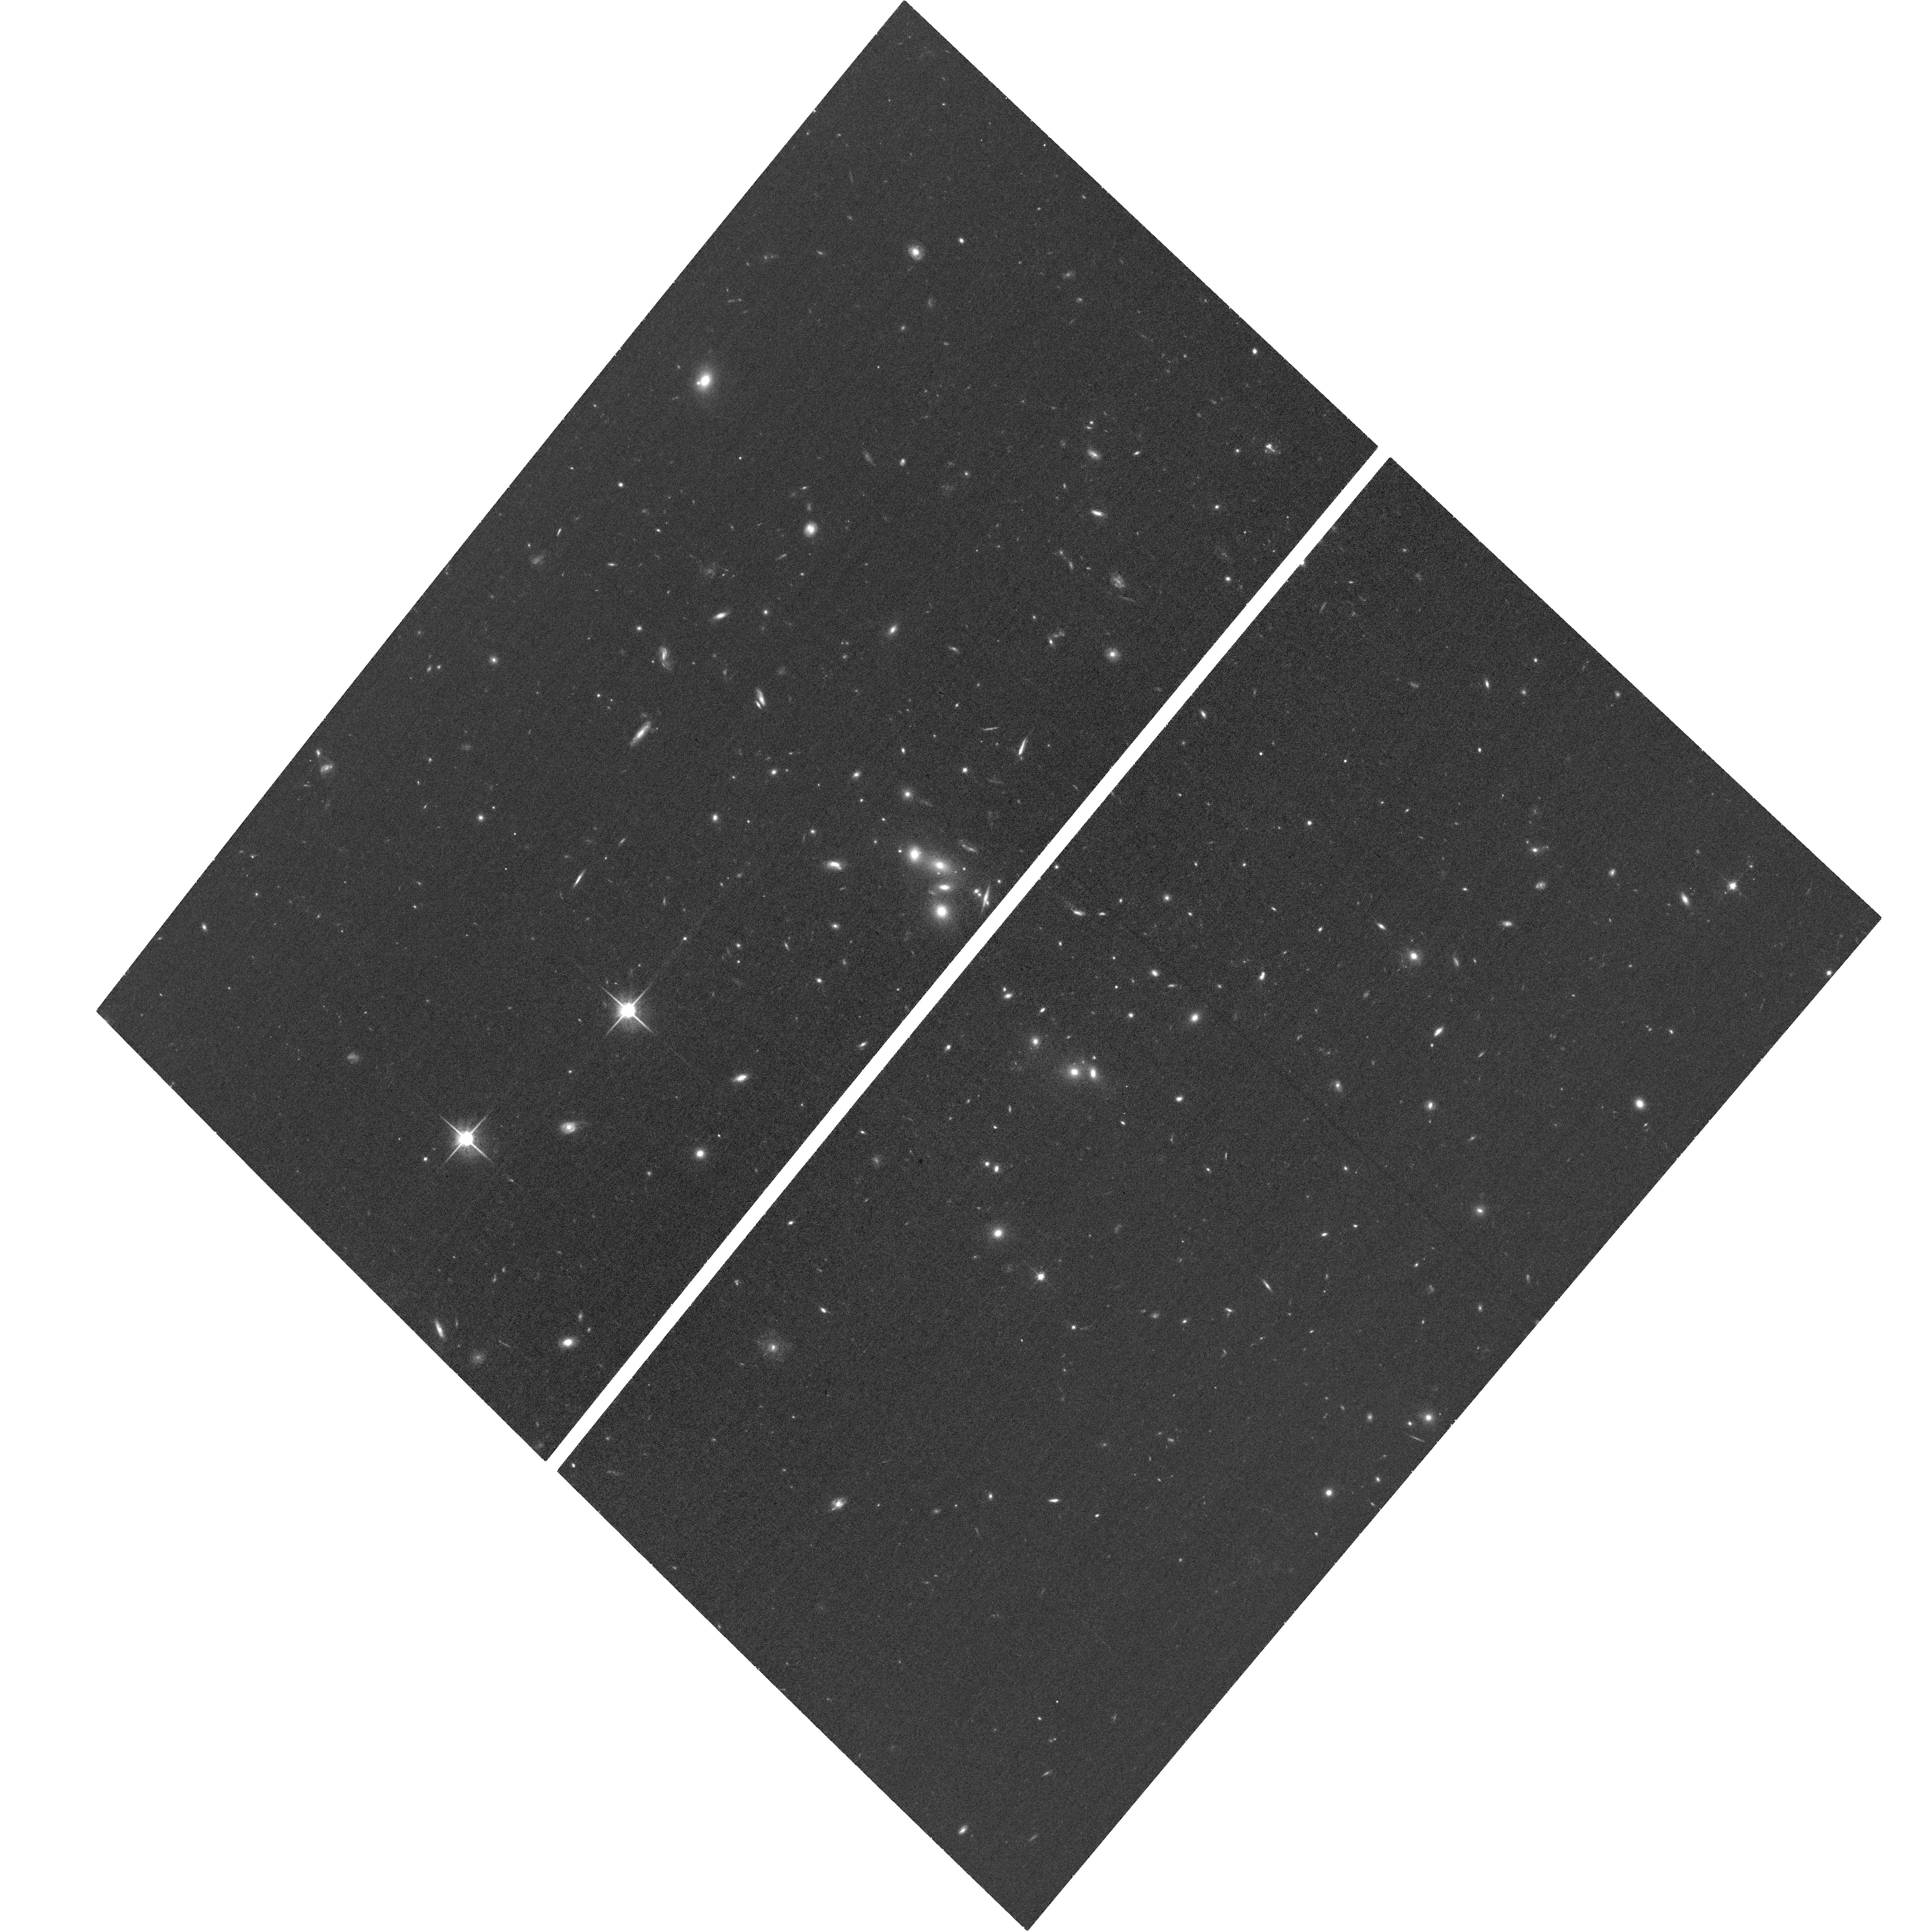
Target: SPT-DROPOUT-0216
Instrument: ACS/WFC
Filter: F814W
Exposure: 35 min
Observation ID: hst_17084_a2_acs_wfc_f814w_jez7a2

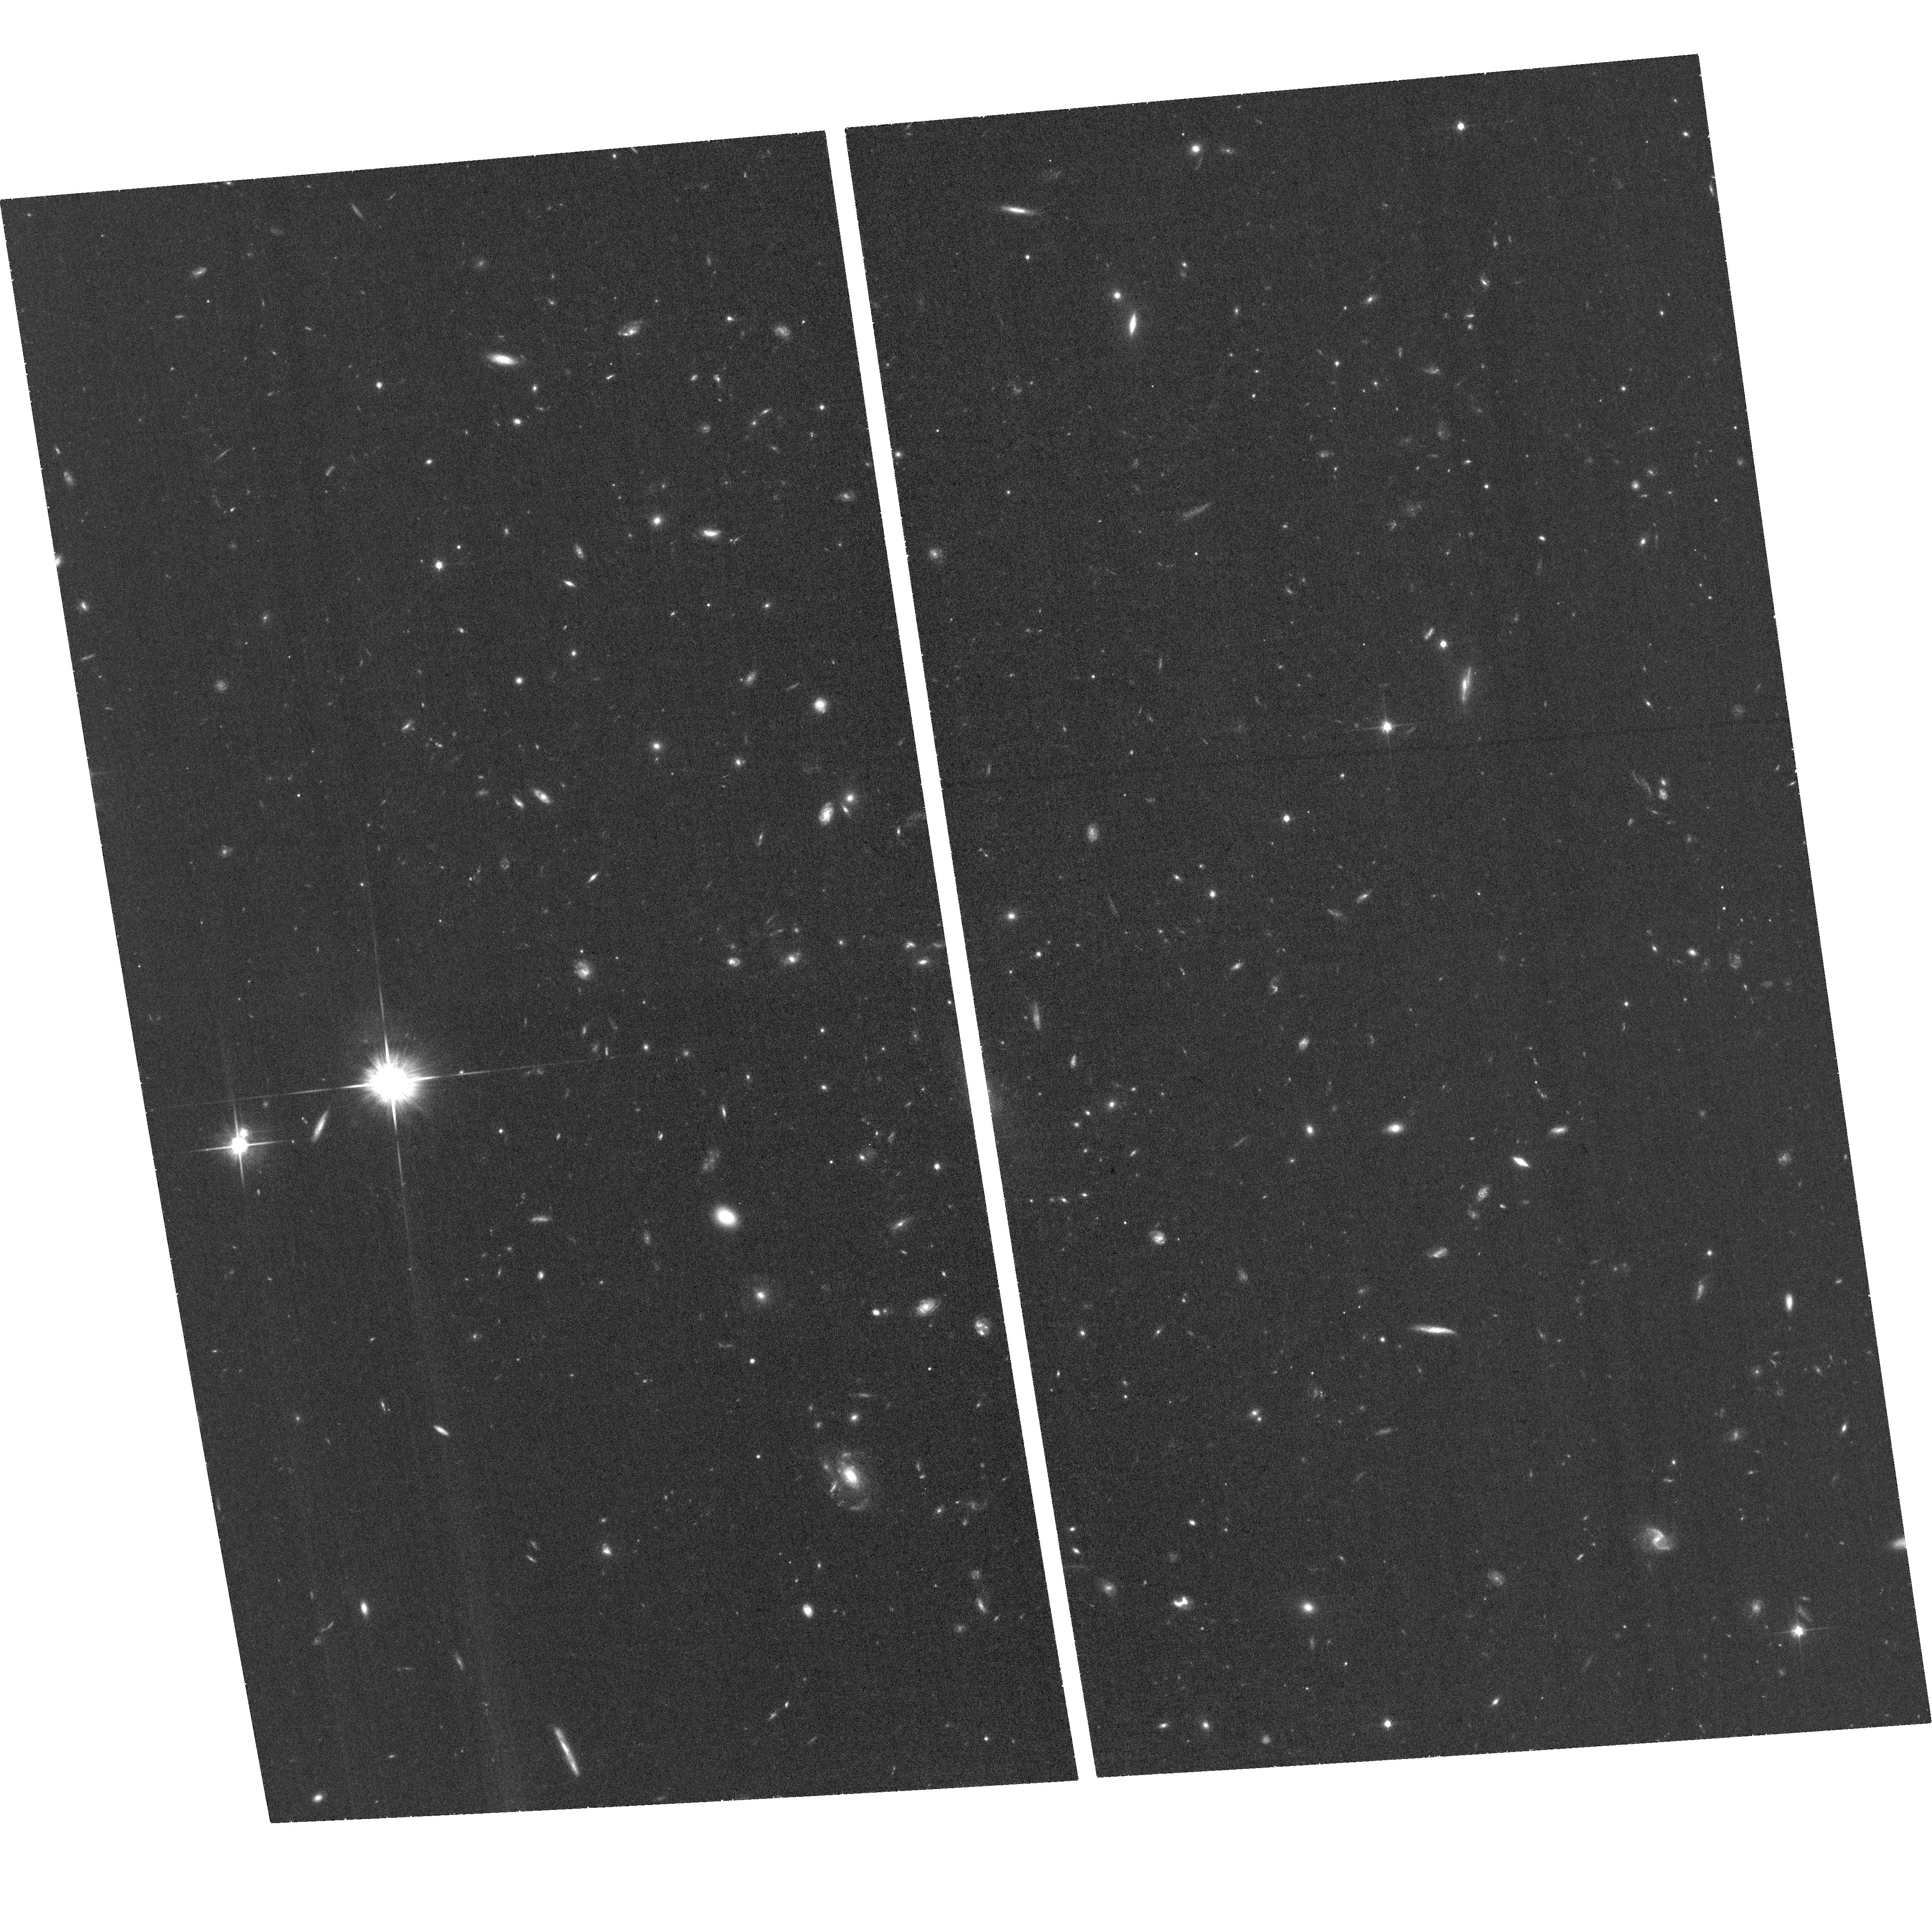
Target: SPT-DROPOUT-0304
Instrument: ACS/WFC
Filter: F814W
Exposure: 37 min
Observation ID: hst_17084_a1_acs_wfc_f814w_jez7a1

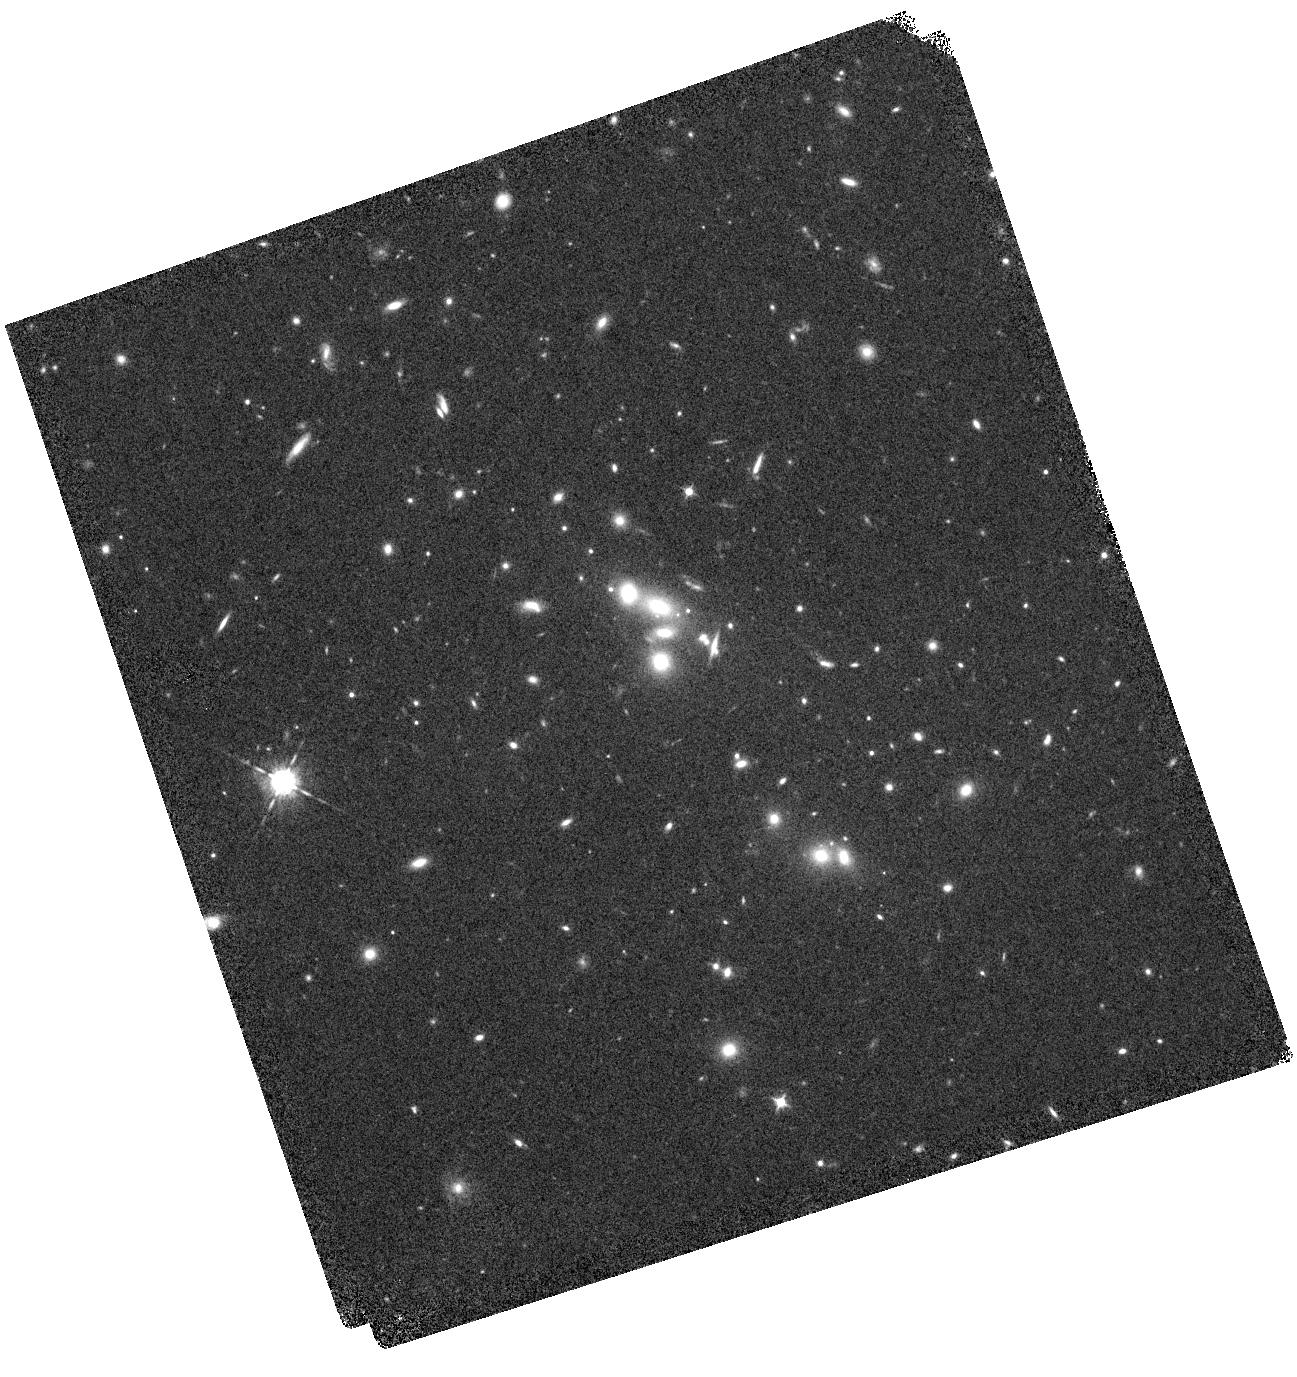
Target: SPT-DROPOUT-0216
Instrument: WFC3/IR
Filter: F098M
Exposure: 24 min
Observation ID: hst_17084_02_wfc3_ir_f098m_iez702

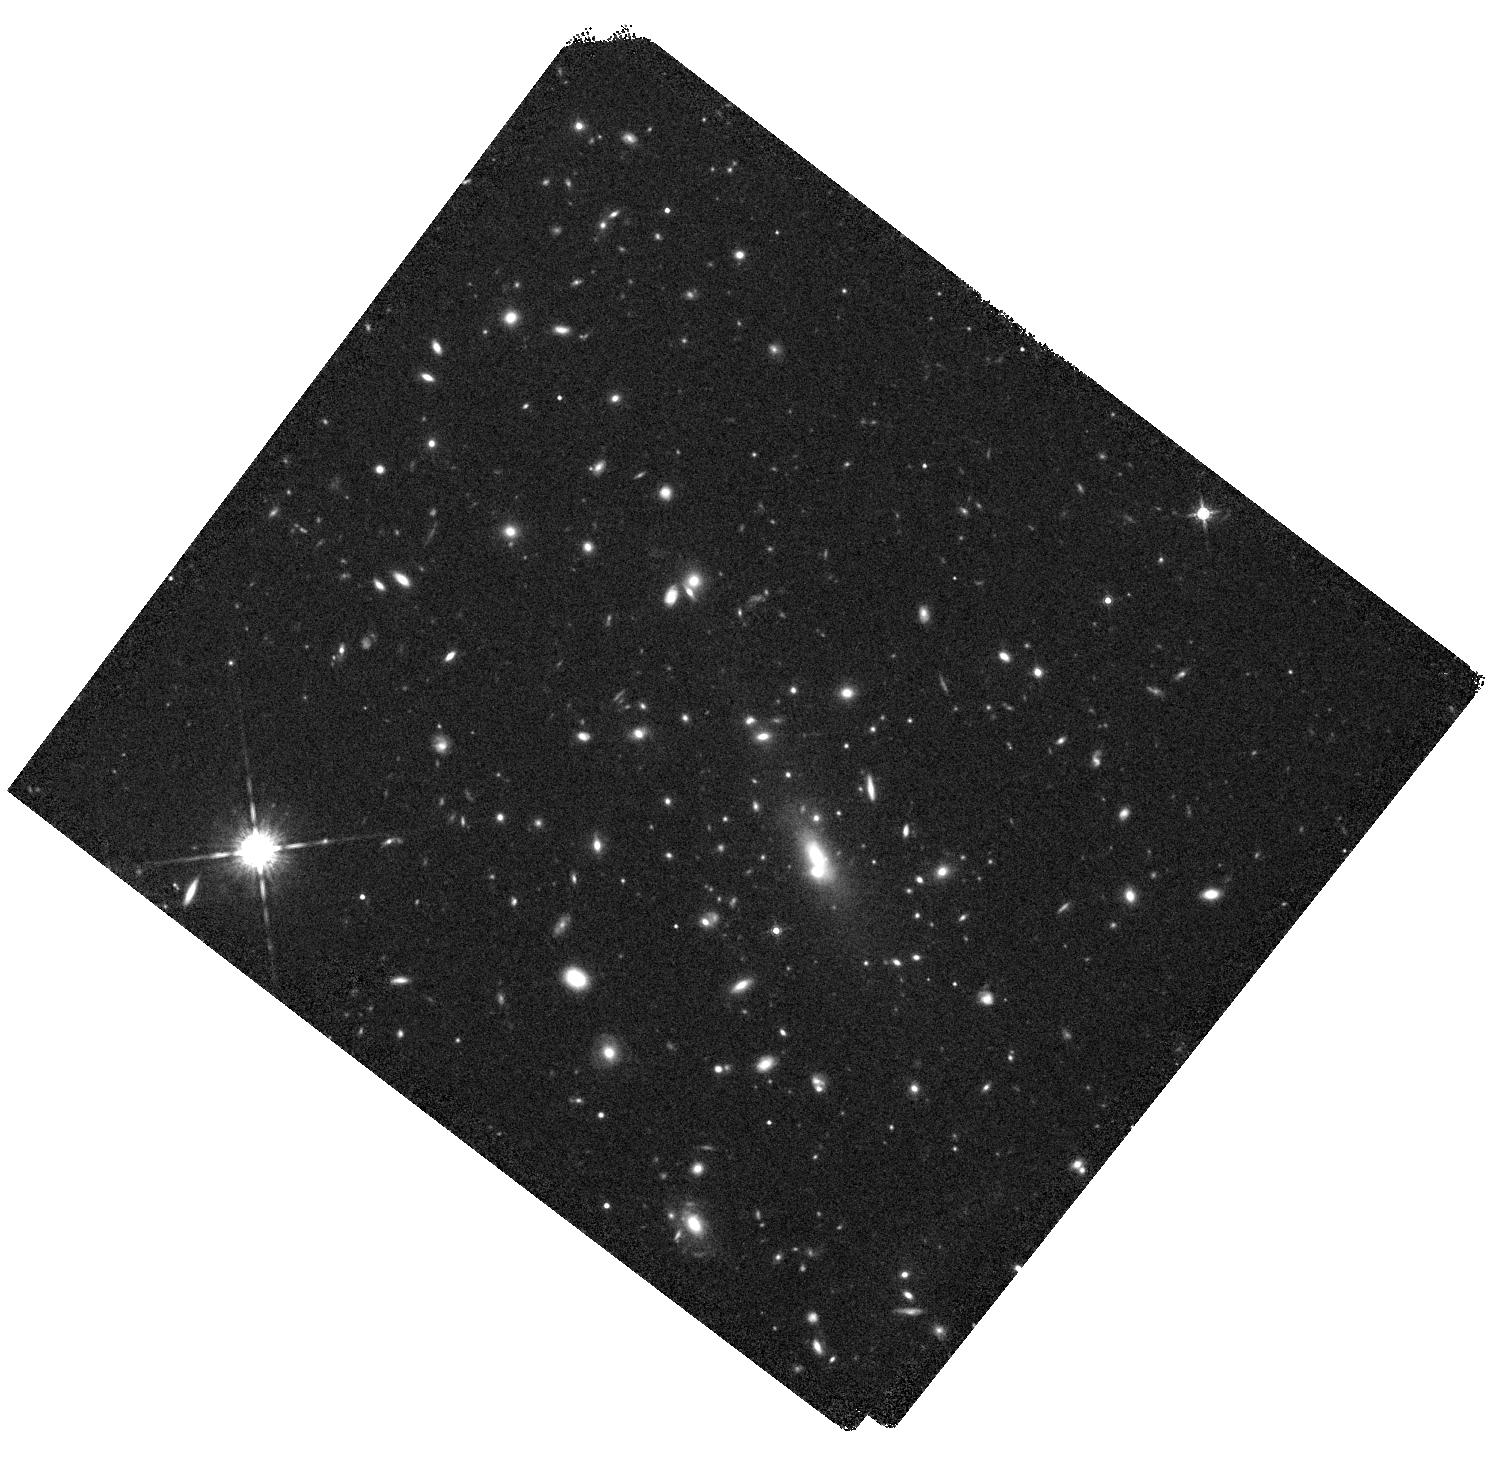
Target: SPT-DROPOUT-0304
Instrument: WFC3/IR
Filter: F160W
Exposure: 15 min
Observation ID: hst_17084_01_wfc3_ir_f160w_iez701

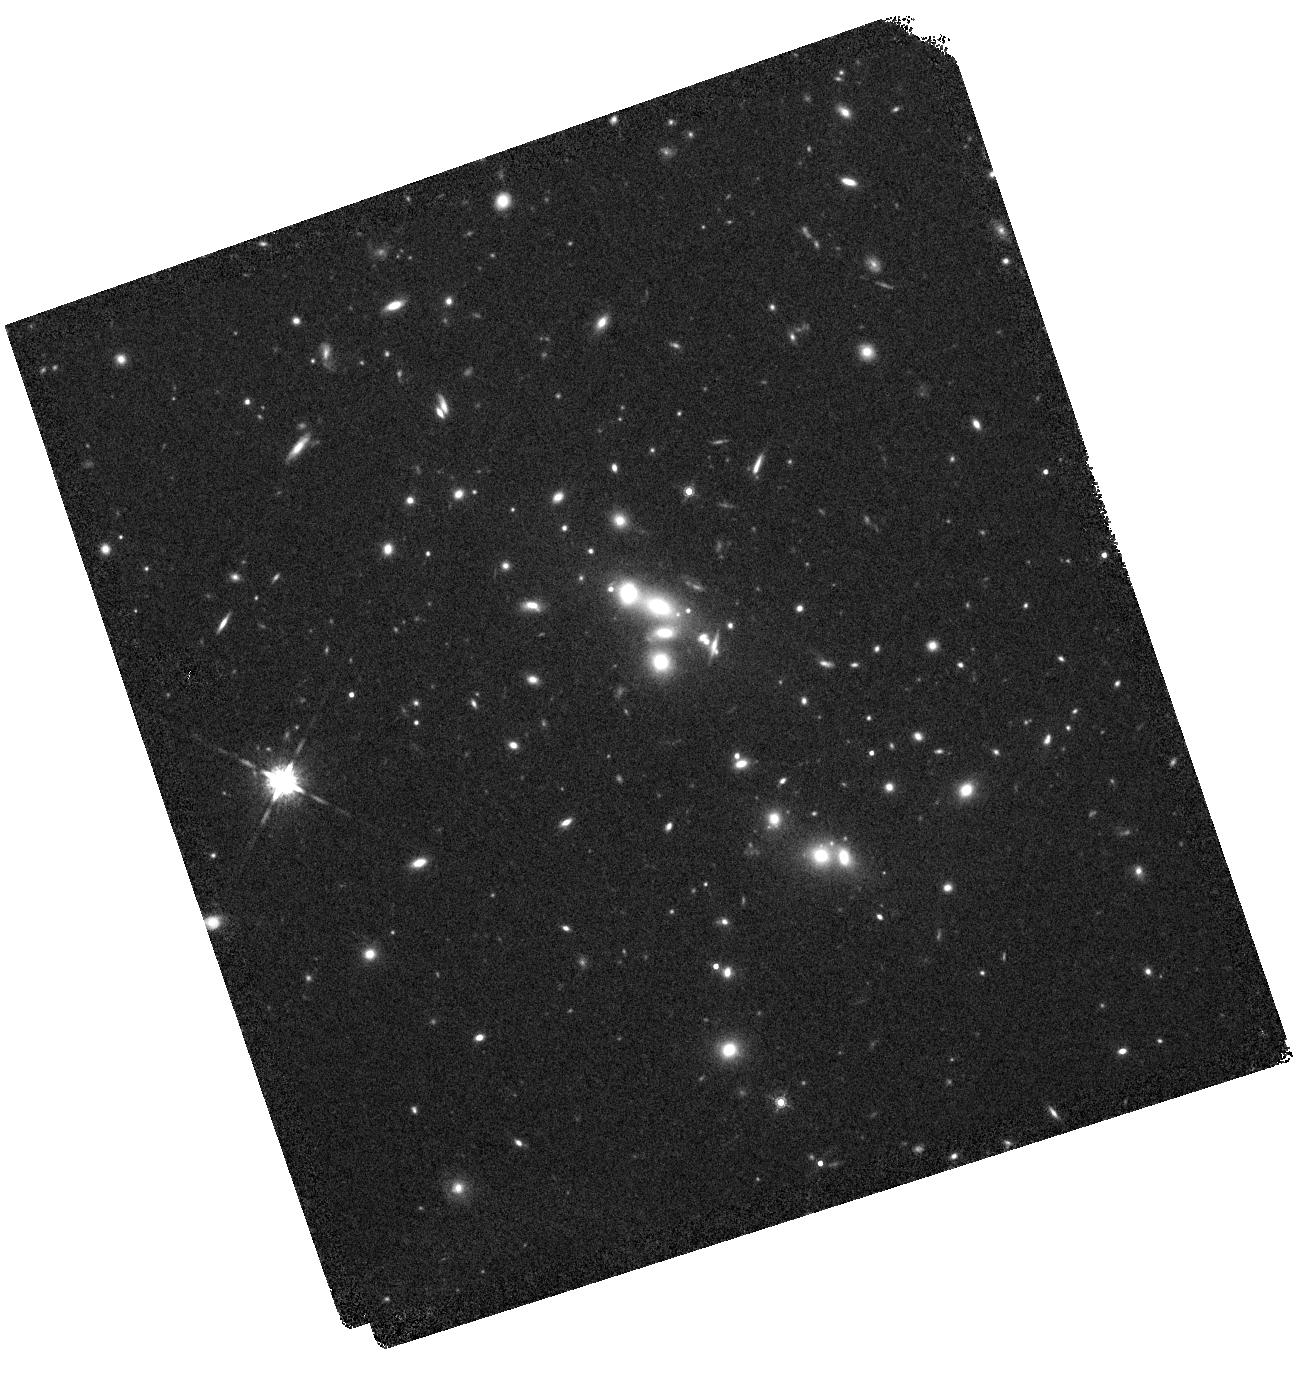
Target: SPT-DROPOUT-0216
Instrument: WFC3/IR
Filter: F160W
Exposure: 15 min
Observation ID: hst_17084_02_wfc3_ir_f160w_iez702

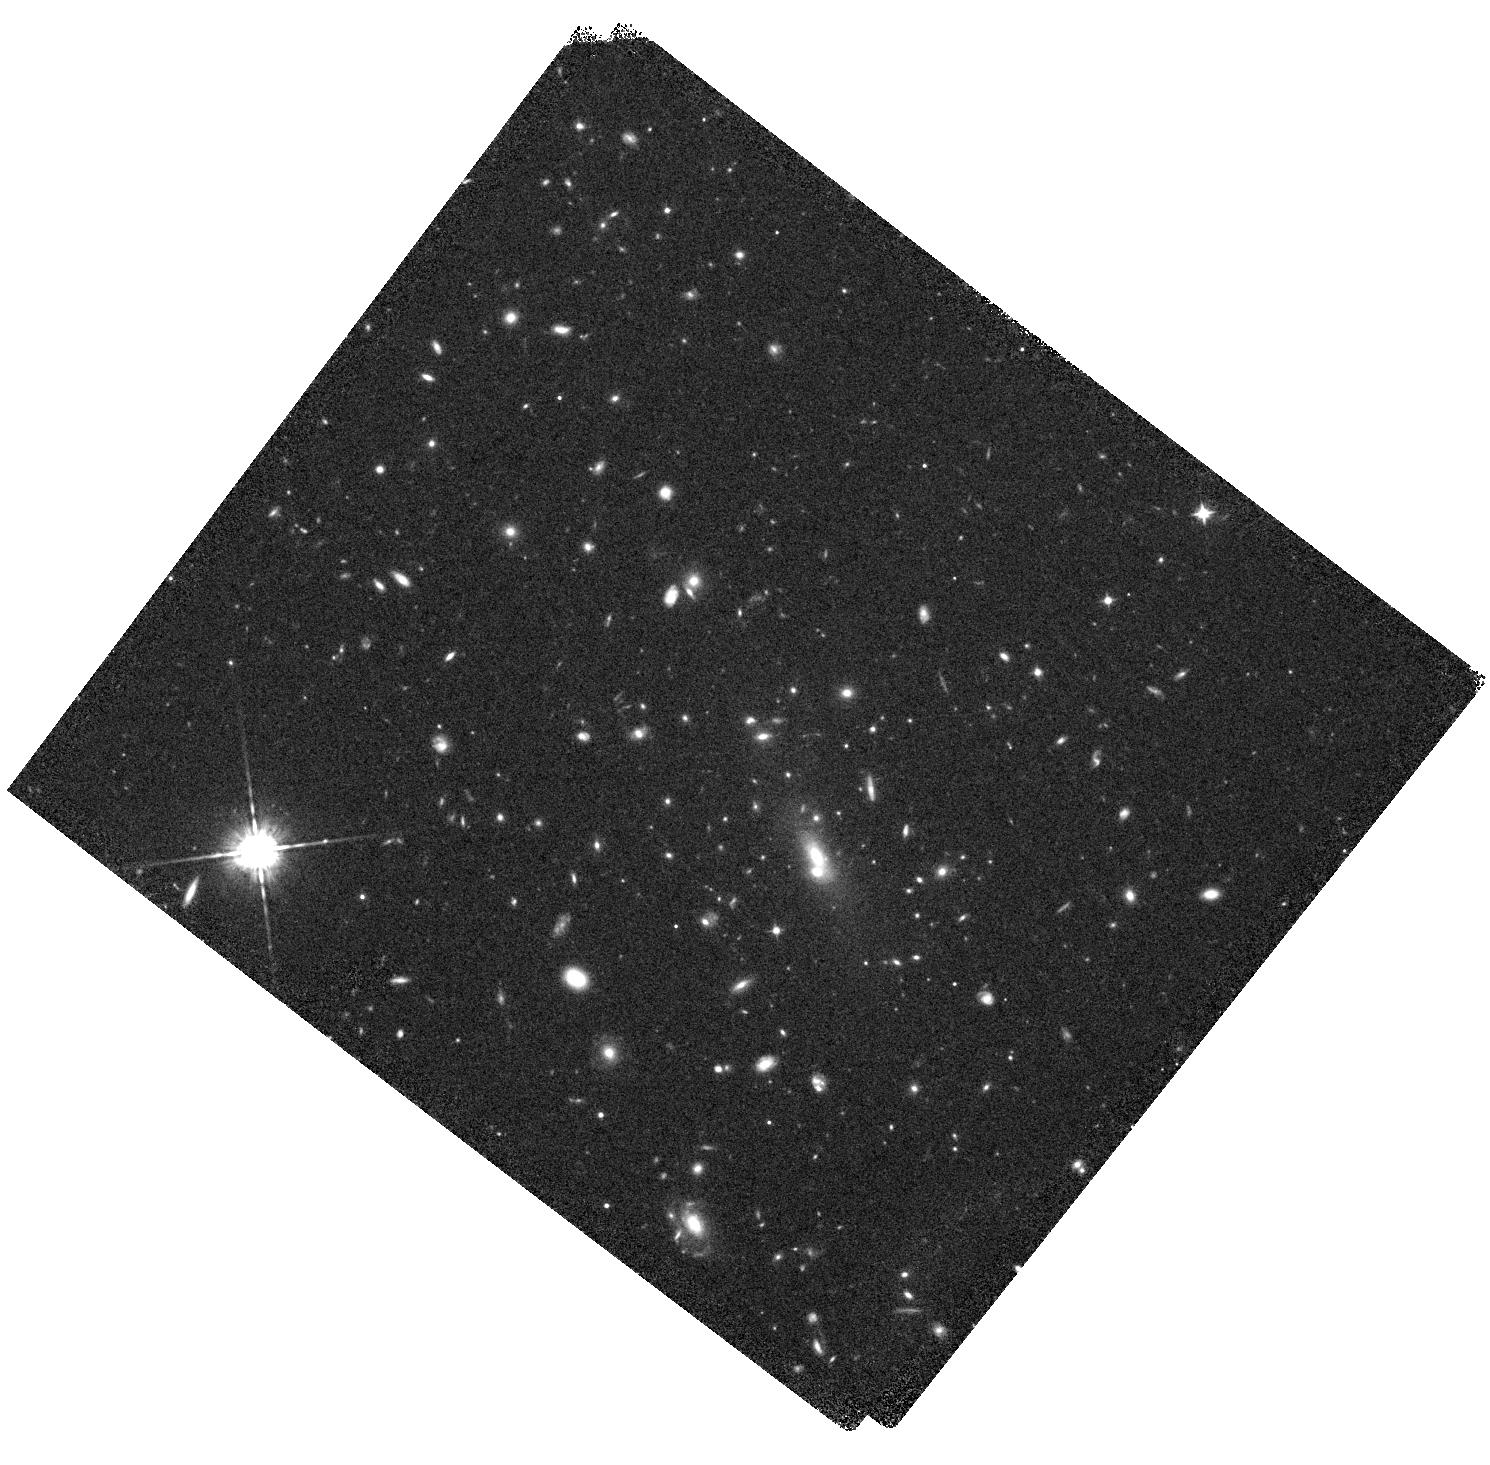
Target: SPT-DROPOUT-0304
Instrument: WFC3/IR
Filter: F098M
Exposure: 27 min
Observation ID: hst_17084_01_wfc3_ir_f098m_iez701

Zooming In On Two Strongly Lensed Galaxies During the Epoch of Re-Ionization (PI: Bayliss, Matthew)

Deep field observations with the Hubble Space Telescope have revealed several hundred galaxy candidates in the universe's first billion years leading up to re-ionization, but only a small fraction are bright enough (H<24 AB) for detailed, high-S/N spectroscopic follow-up study with the James Webb Space Telescope (JWST). We propose for WFC3/IR + ACS imaging observations of two exceptionally bright (F110W_AB~23.8) z~7 dropout galaxies that were recently identified in archival HST data. Both targets appear as multiply imaged pairs near the cores of massive foreground galaxy clusters, indicating that they are strongly lensed, and therefore highly magnified. While both lensed sources appear as exceptionally bright z~7 galaxies, their intrinsic brightnesses are much smaller. Unlike the brightest high-z galaxies discovered in deep fields, our target source are drawn from the population of faint high-z galaxies that are likely responsible for re-ionization. These lensed sources provide a unique opportunity to performe detailed studies of typical, intrinsically faint, galaxies during the epoch of re-ionization. Our proposed observations will simultaneously achieve three science goals: 1) inform a detailed strong lensing model for each system (necessary to recover their true intrinsic properties), 2) measure the stellar mass and UV spectral slopes of multiple spatially resolved (via lensing magnification) star-forming clumps in each dropout galaxy, and 3) reduce photometric redshift uncertainties for both lensed galaxies by a factor >3x (necessary to plan future spectroscopic observations).